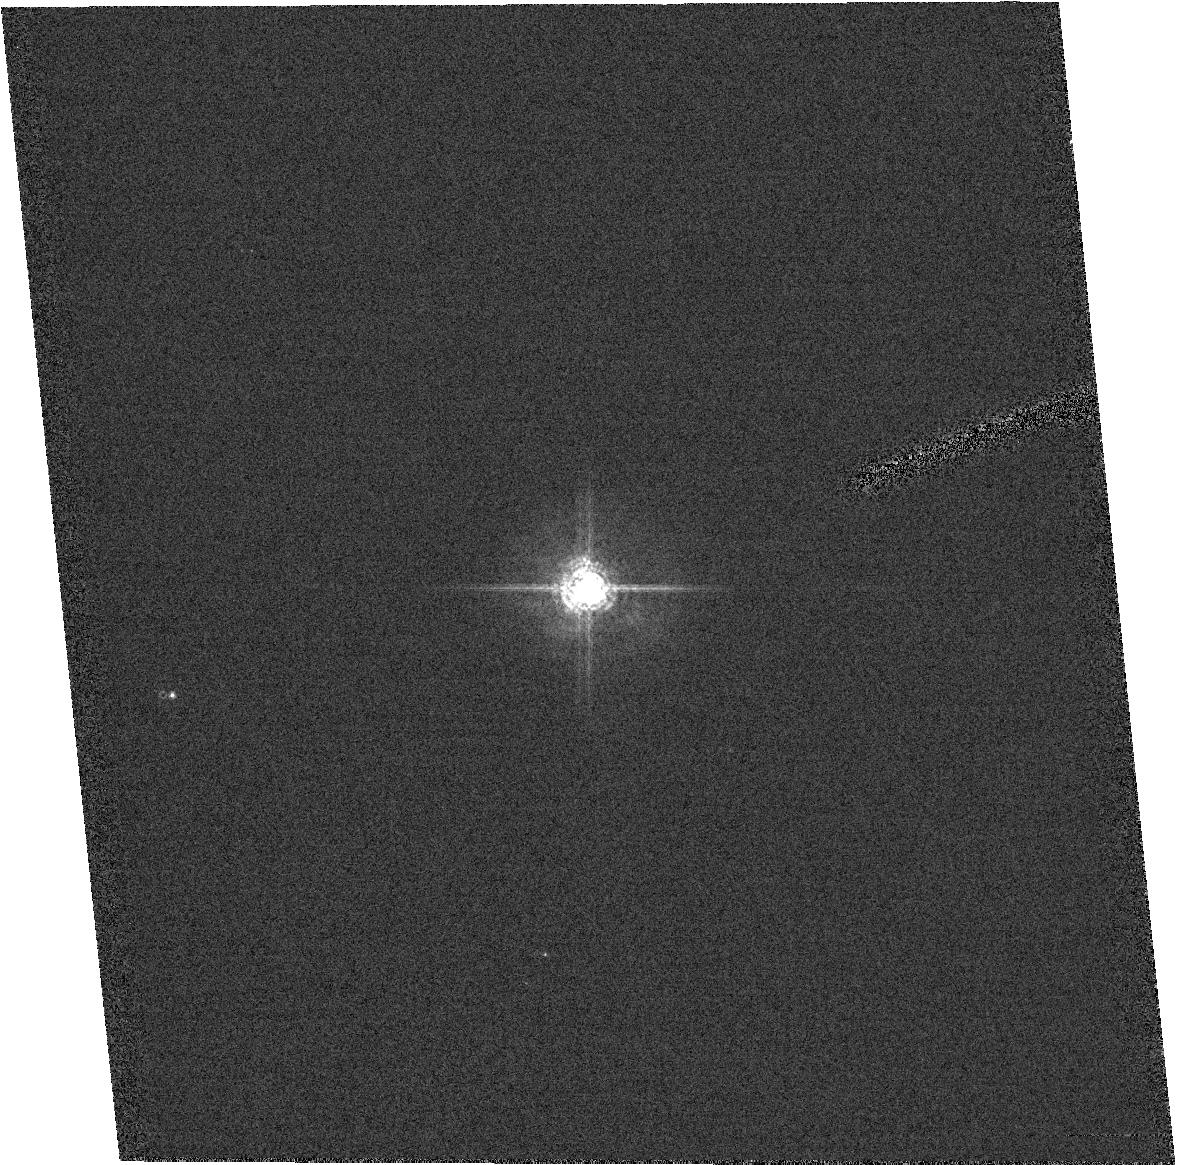
Target: field at RA 92.241°, Dec 24.396°. Instrument: ACS/HRC. Filter: F550M. Exposure: 1 min. Observation ID: hst_9663_10_acs_hrc_f550m_j8hr10

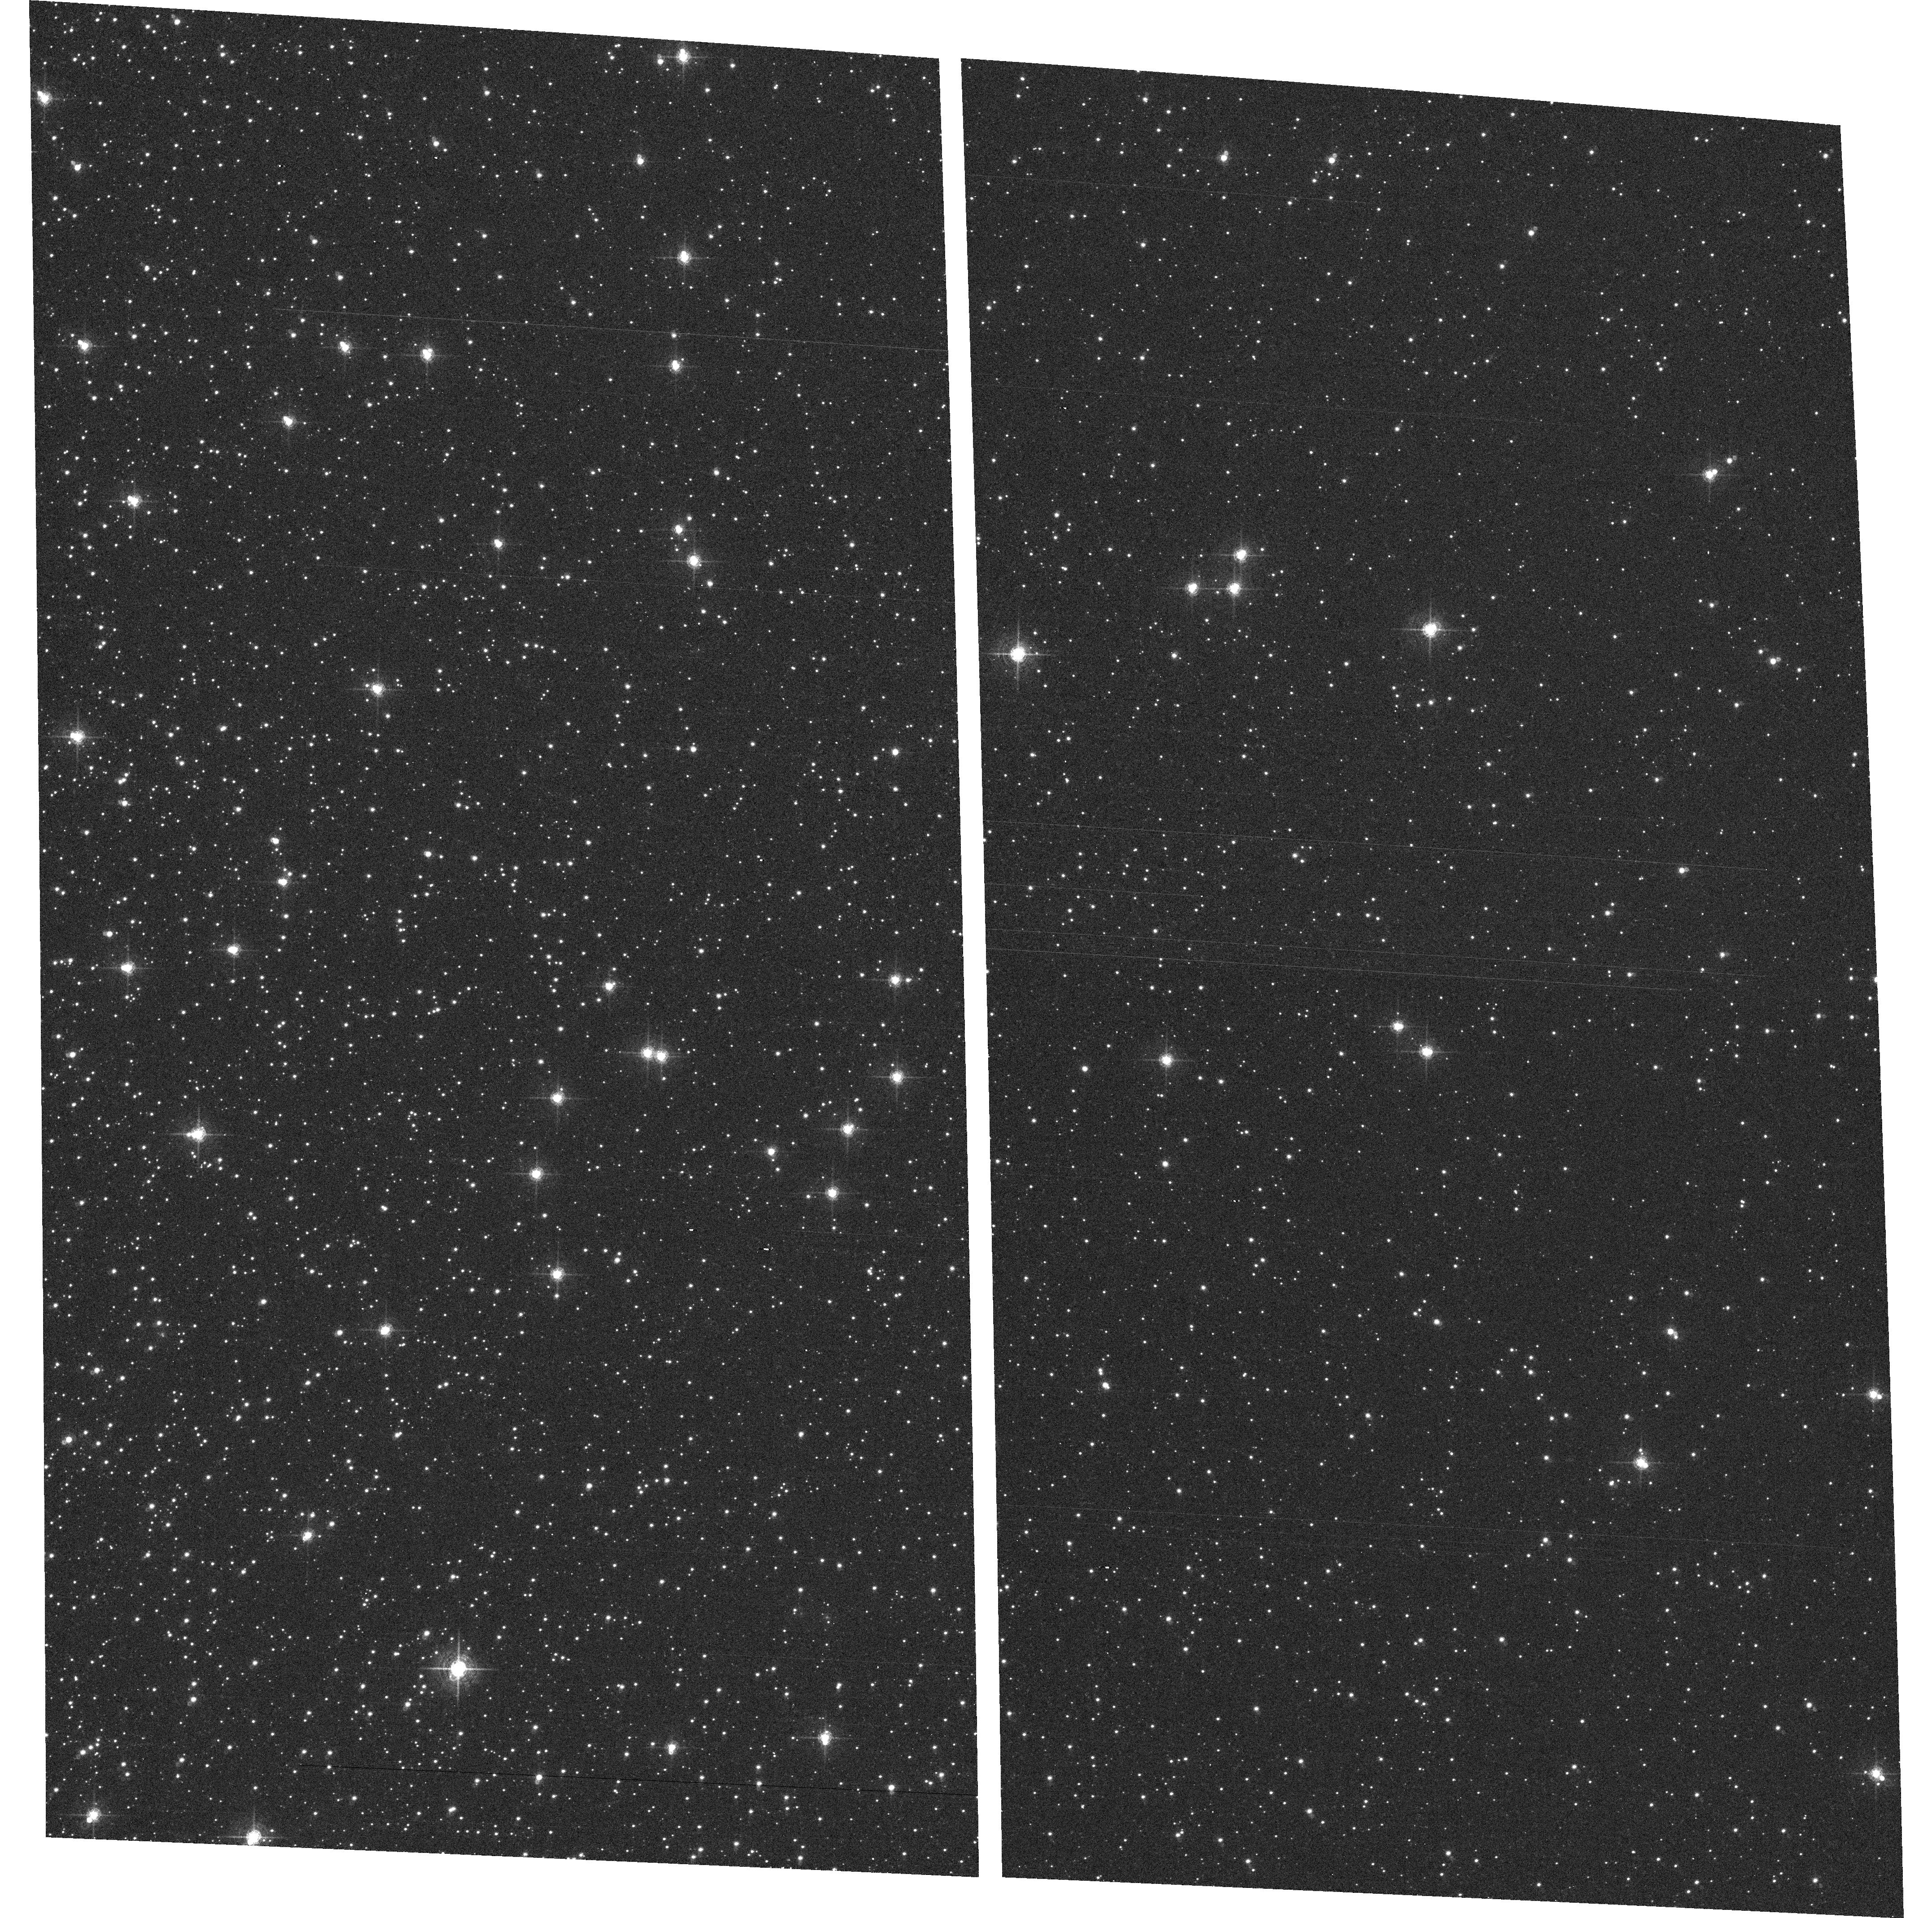
Target: NGC104. Instrument: ACS/WFC. Filter: F660N. Exposure: 11 min. Observation ID: hst_9663_01_acs_wfc_f660n_j8hr01

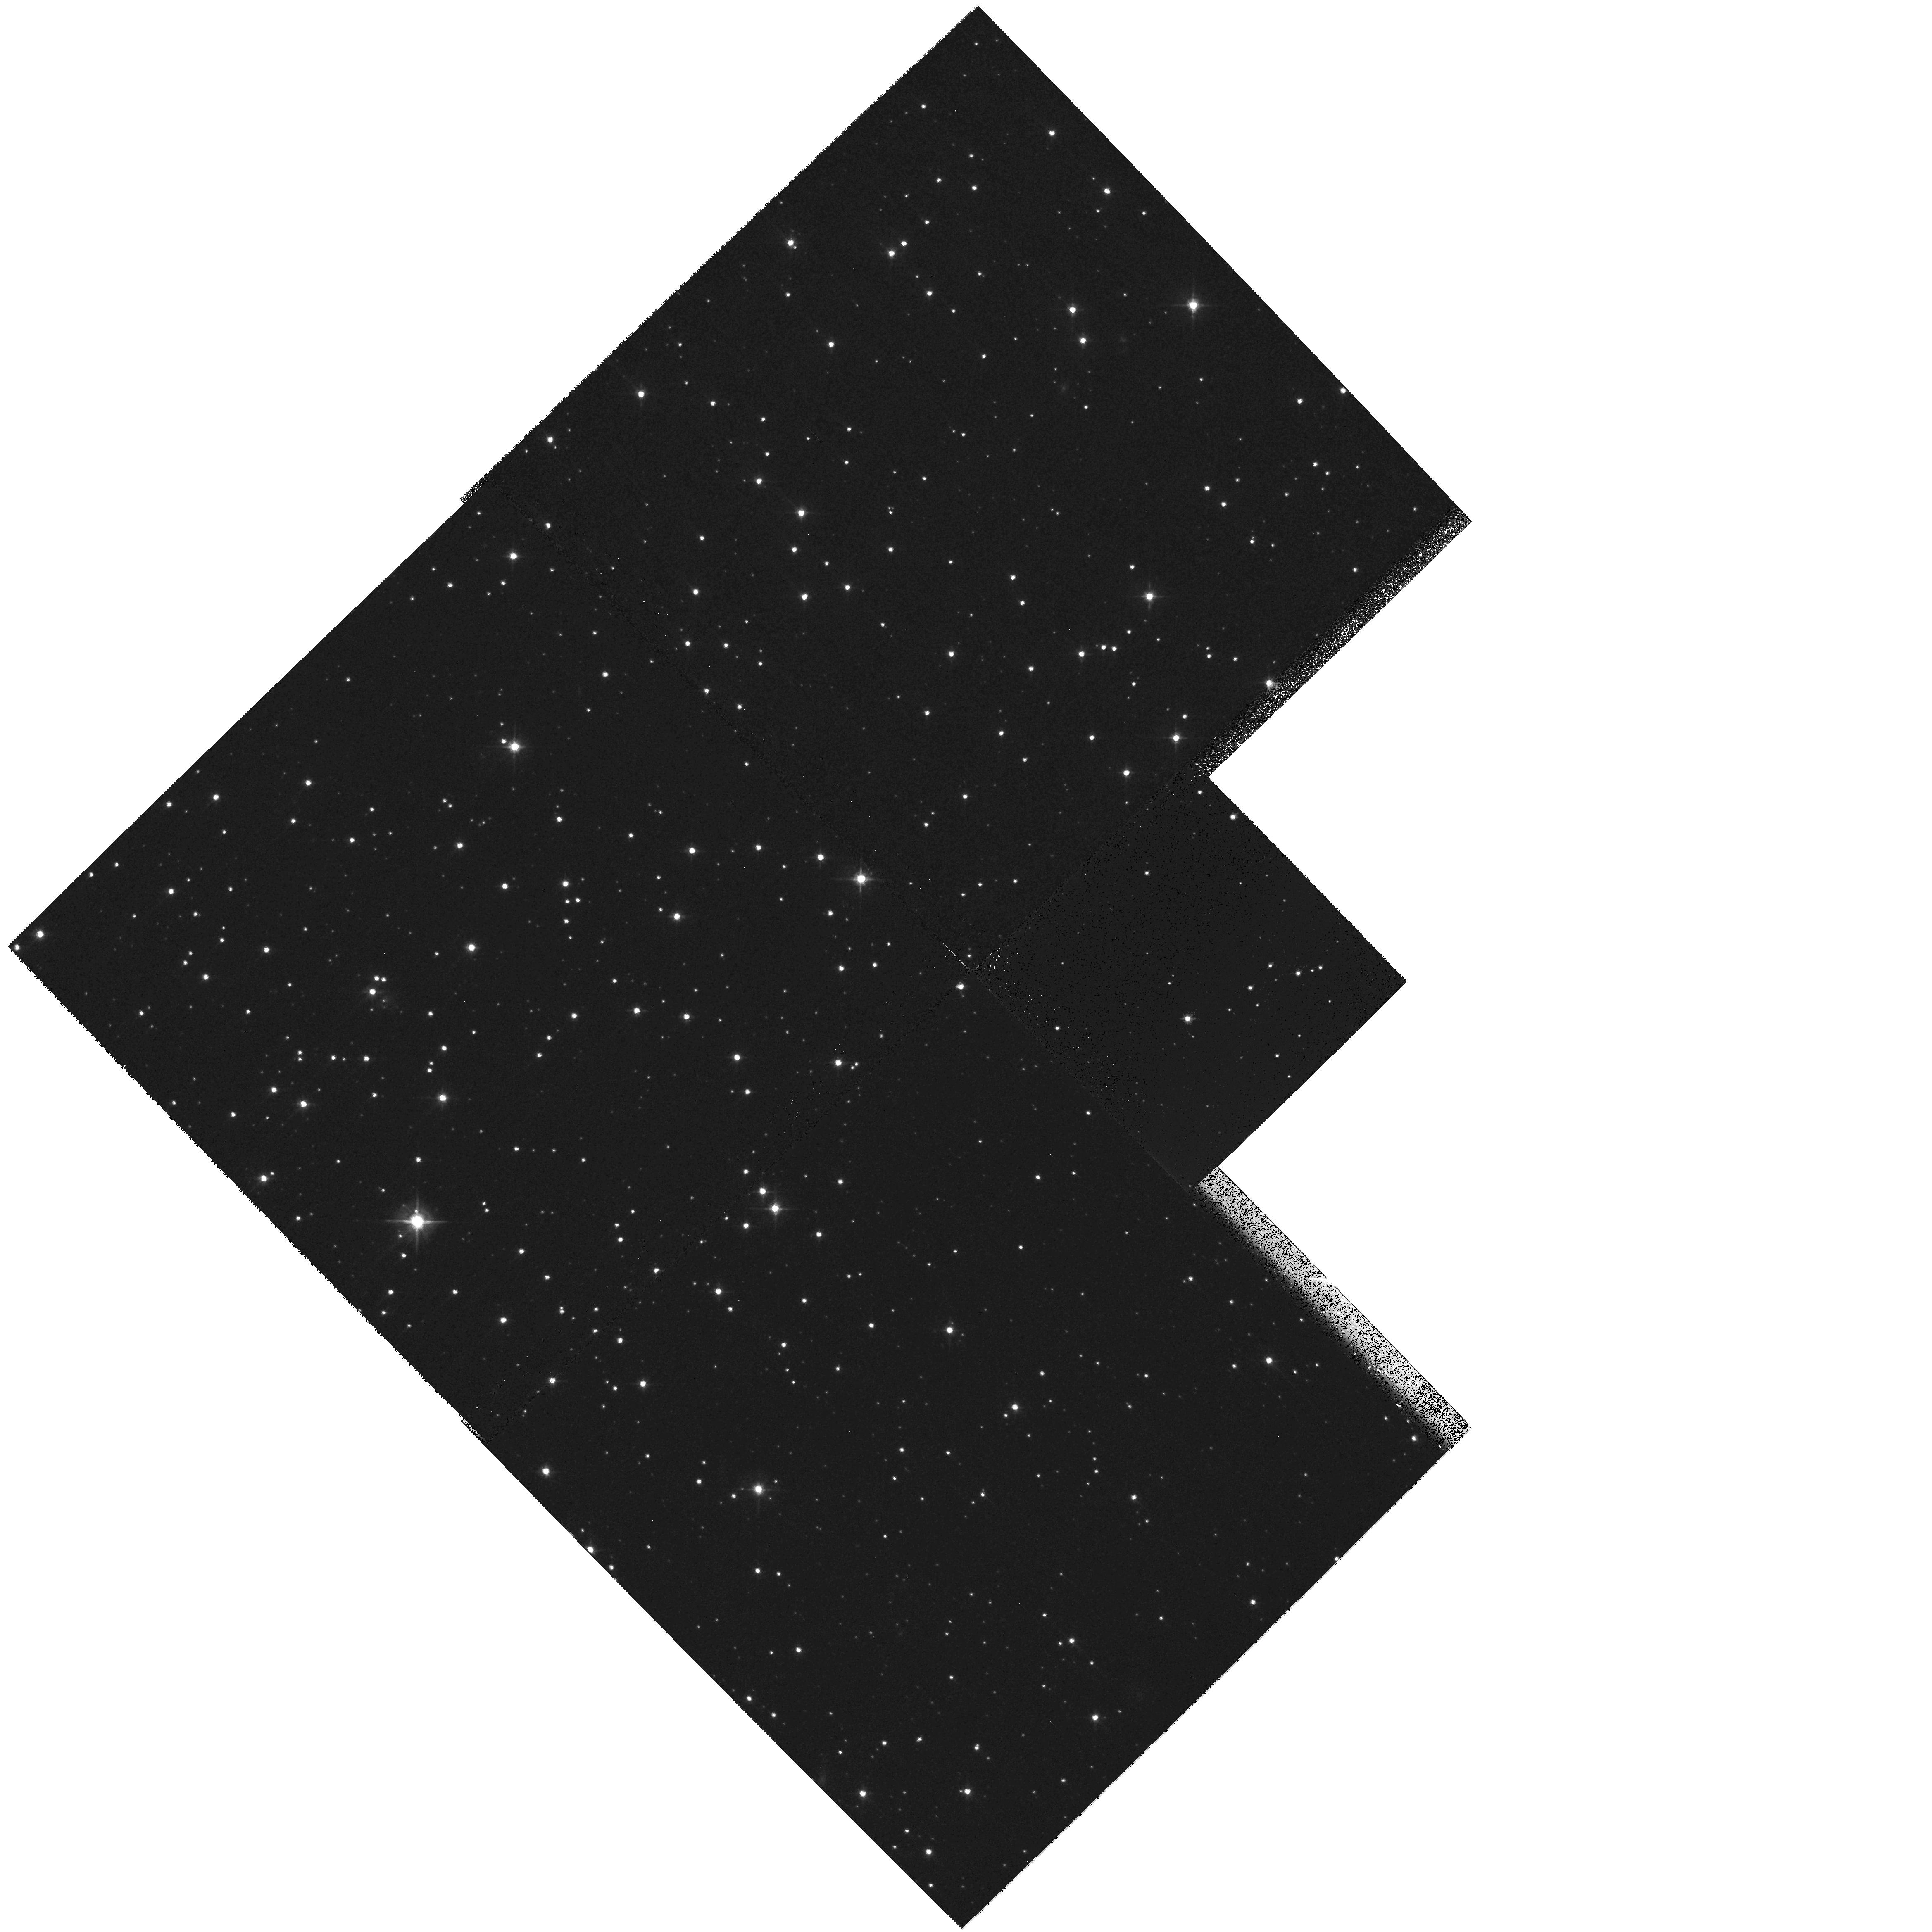
Target: field at RA 5.418°, Dec -71.996°. Instrument: WFPC2/PC. Filter: F555W. Exposure: 8 min. Observation ID: hst_9663_01_wfpc2_pc_f555w_u8hr01

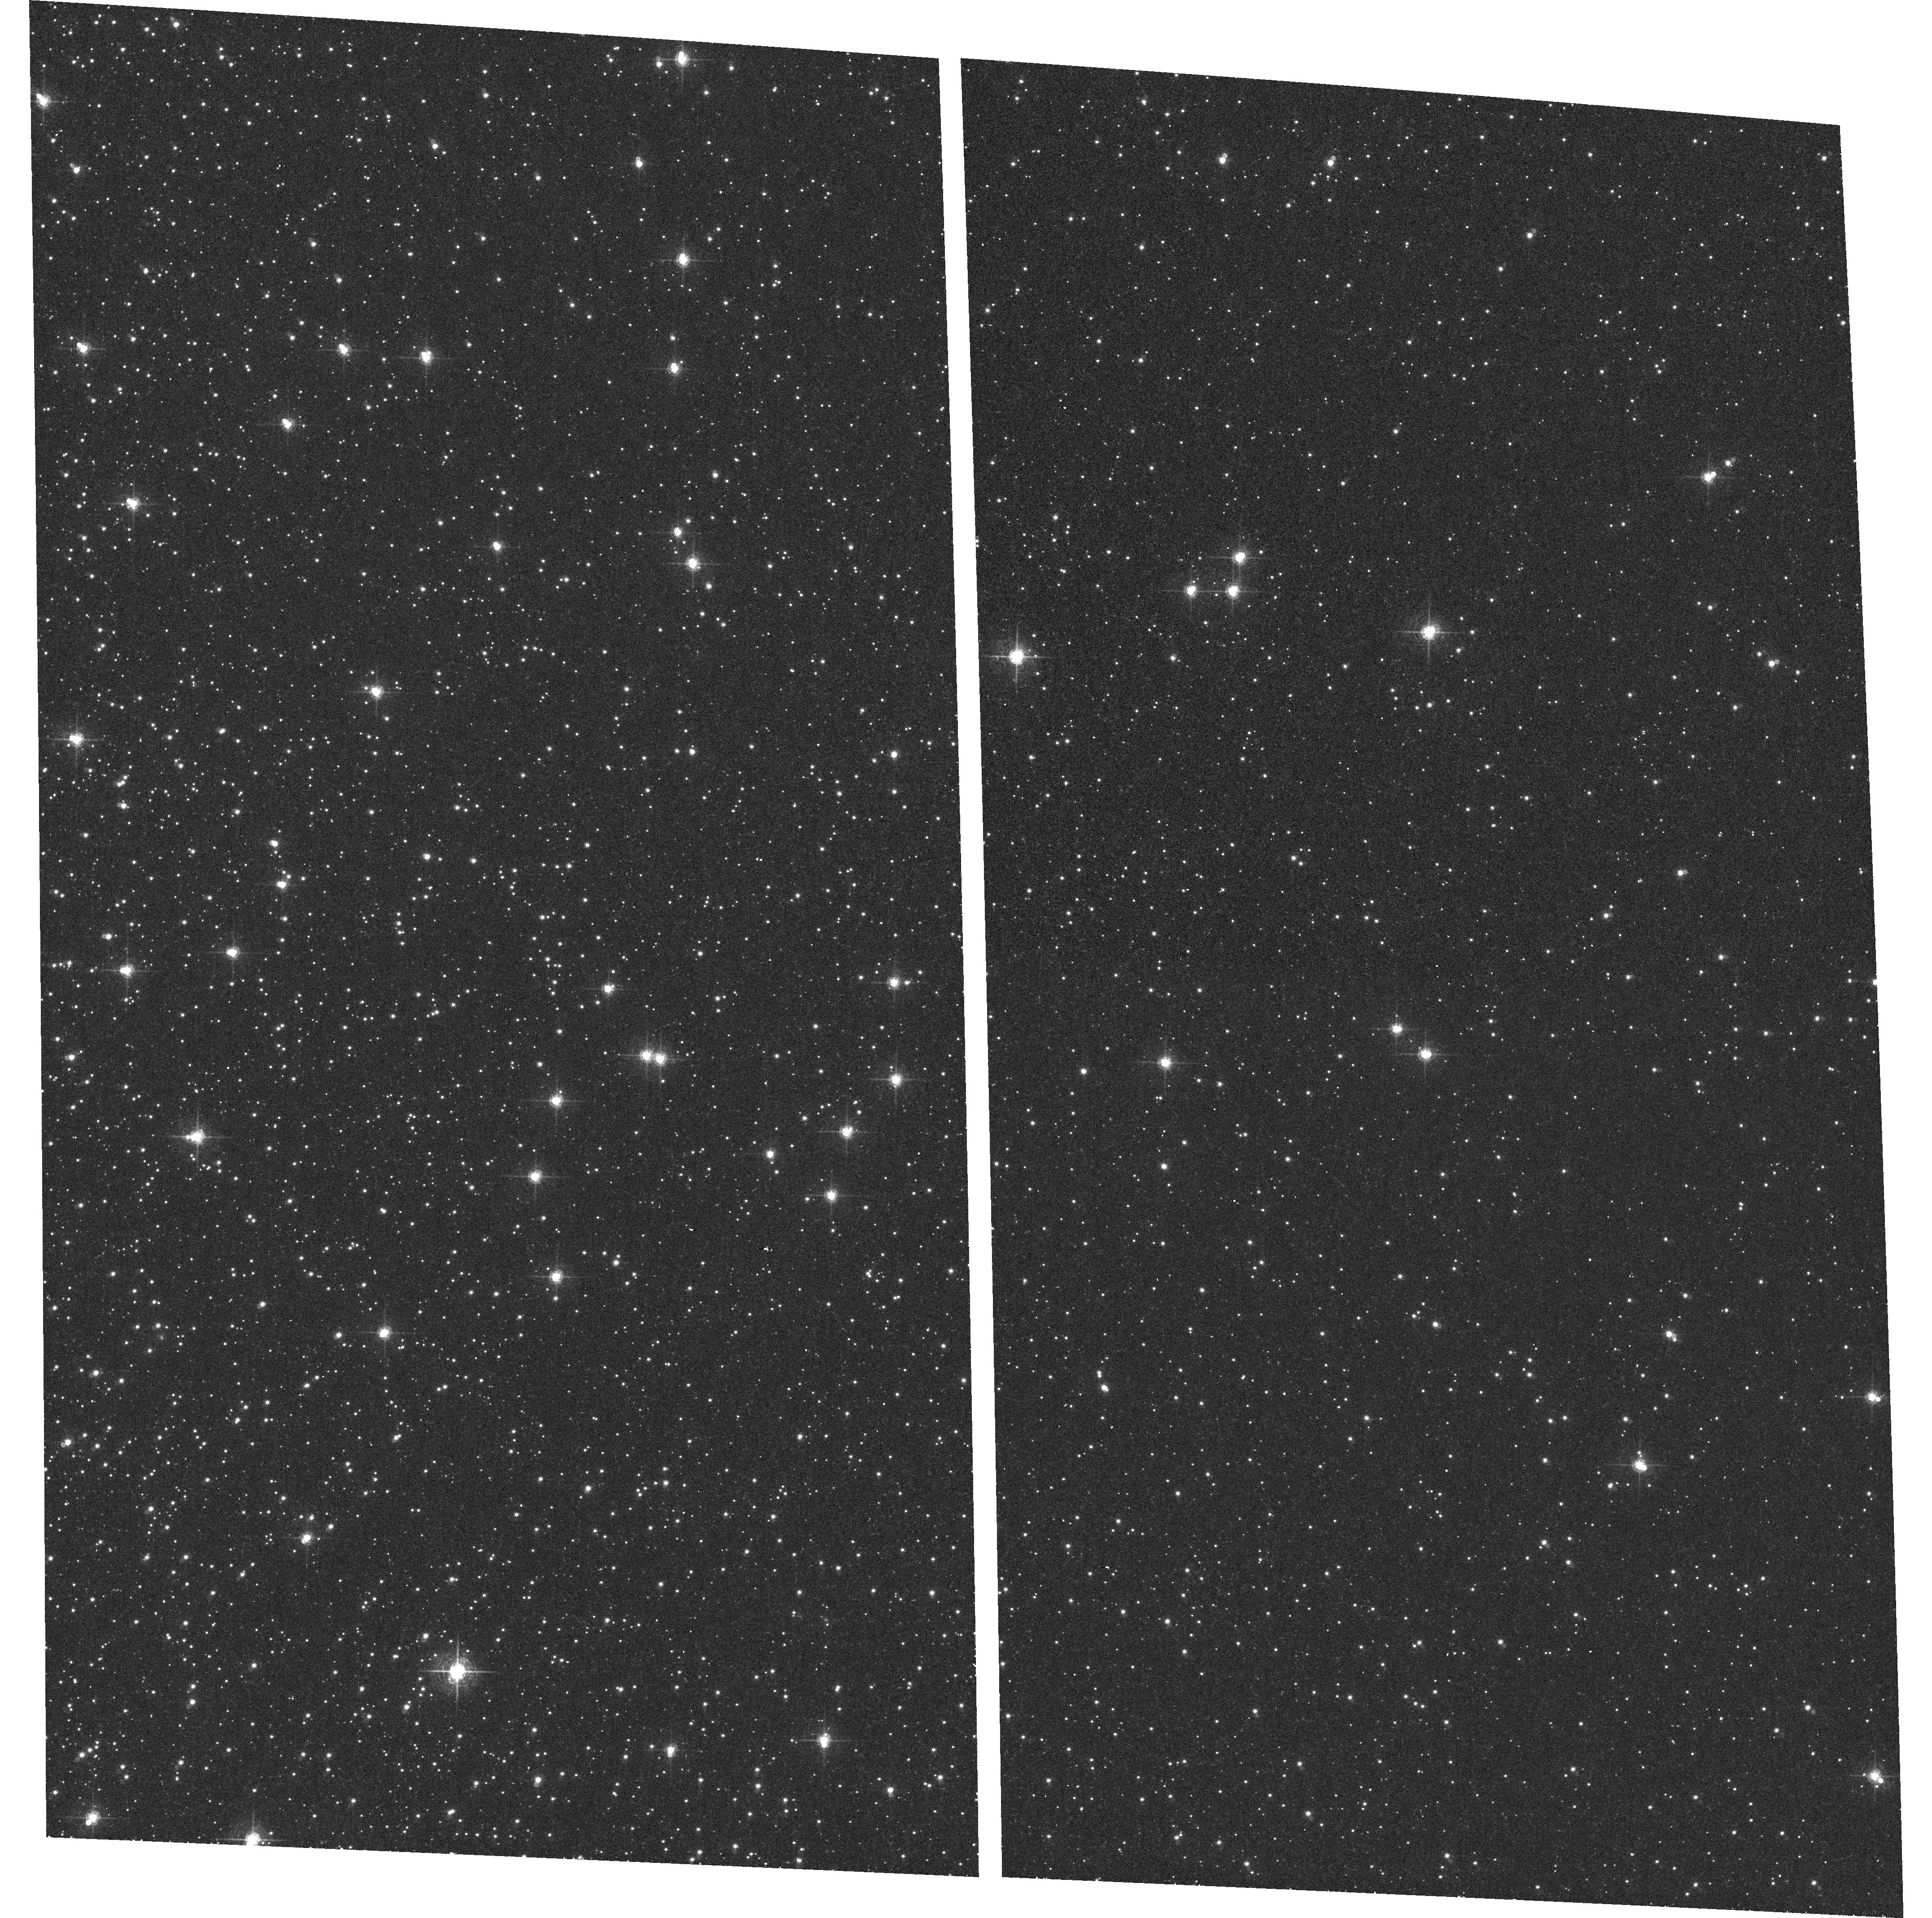
Target: NGC104. Instrument: ACS/WFC. Filter: F660N. Exposure: 11 min. Observation ID: hst_9663_12_acs_wfc_f660n_j8hr12

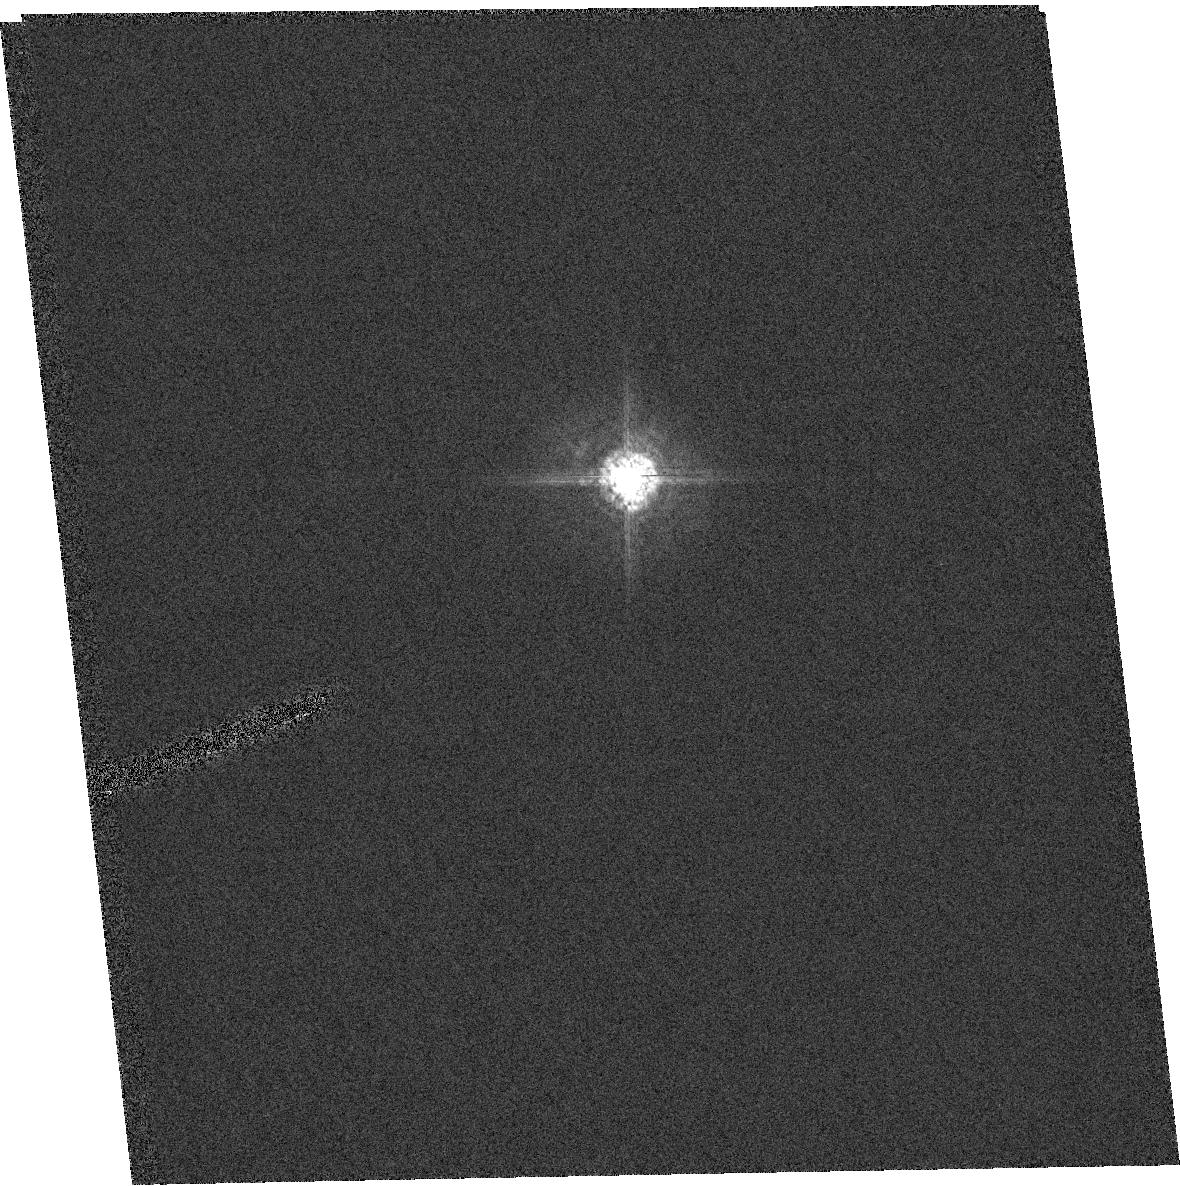
Target: field at RA 92.394°, Dec 24.339°. Instrument: ACS/HRC. Filter: F550M. Exposure: 1 min. Observation ID: hst_9663_14_acs_hrc_f550m_j8hr14

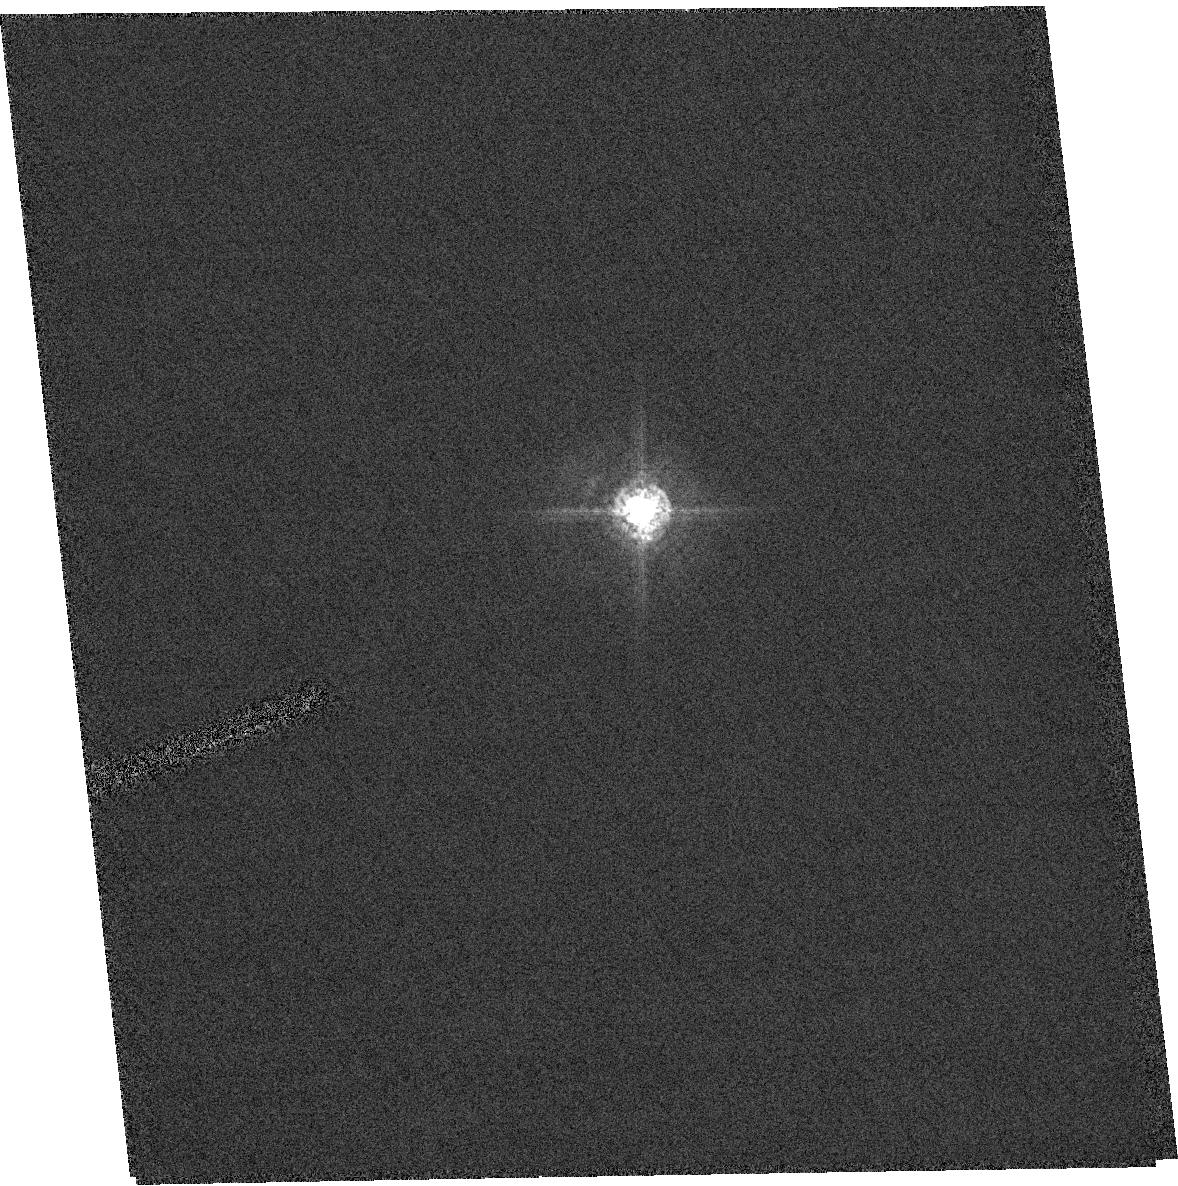
Target: field at RA 92.394°, Dec 24.339°. Instrument: ACS/HRC. Filter: F550M. Exposure: 1 min. Observation ID: hst_9663_03_acs_hrc_f550m_j8hr03

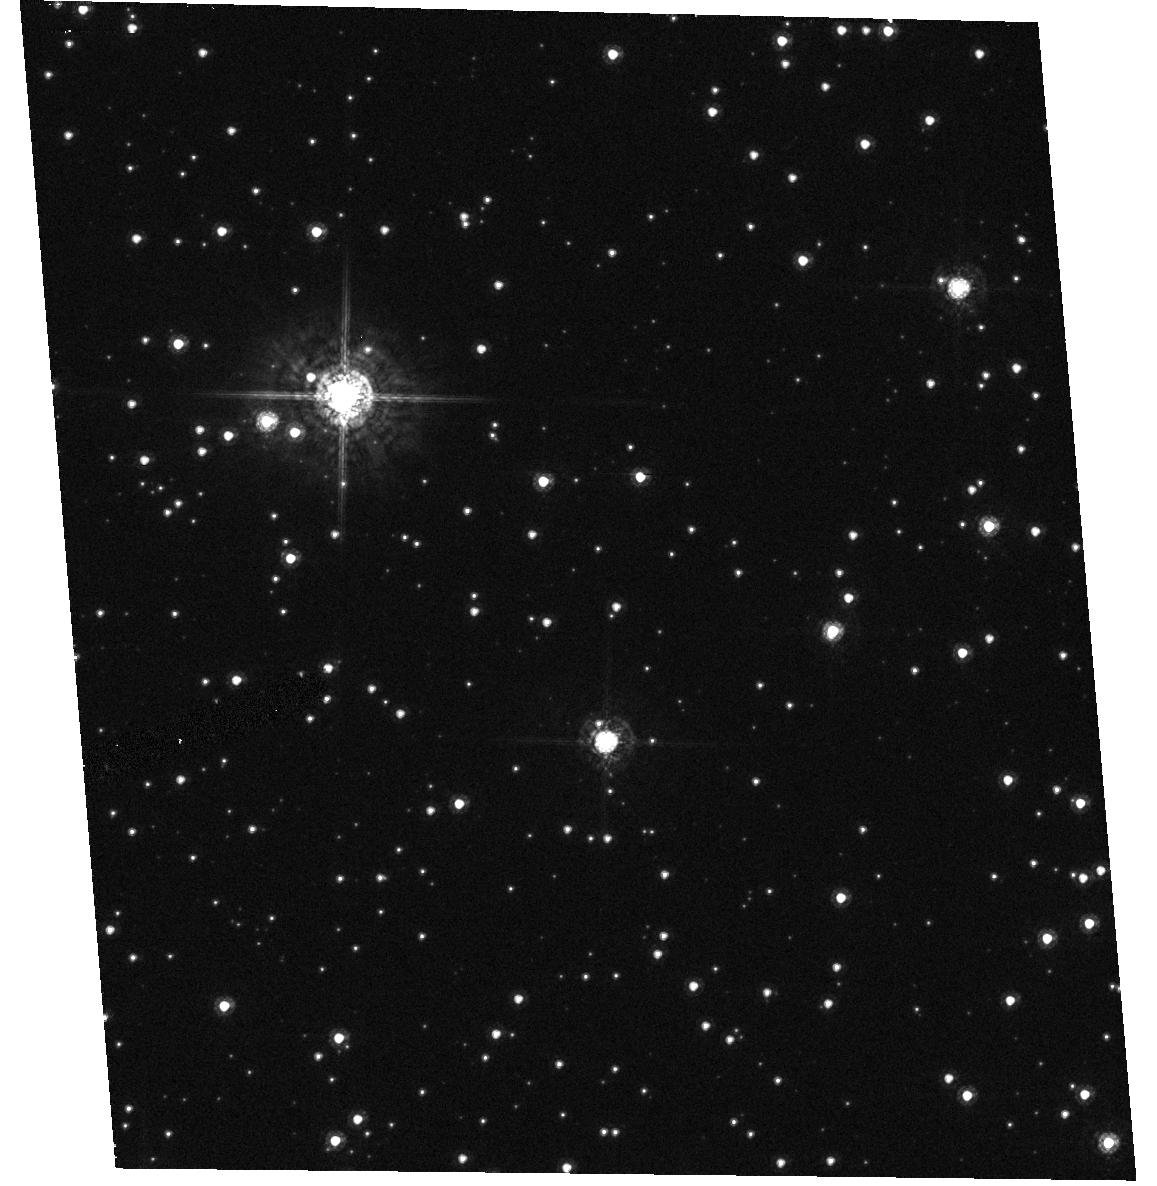
Target: NGC104. Instrument: ACS/HRC. Filter: F550M. Exposure: 9 min. Observation ID: hst_9663_01_acs_hrc_f550m_j8hr01

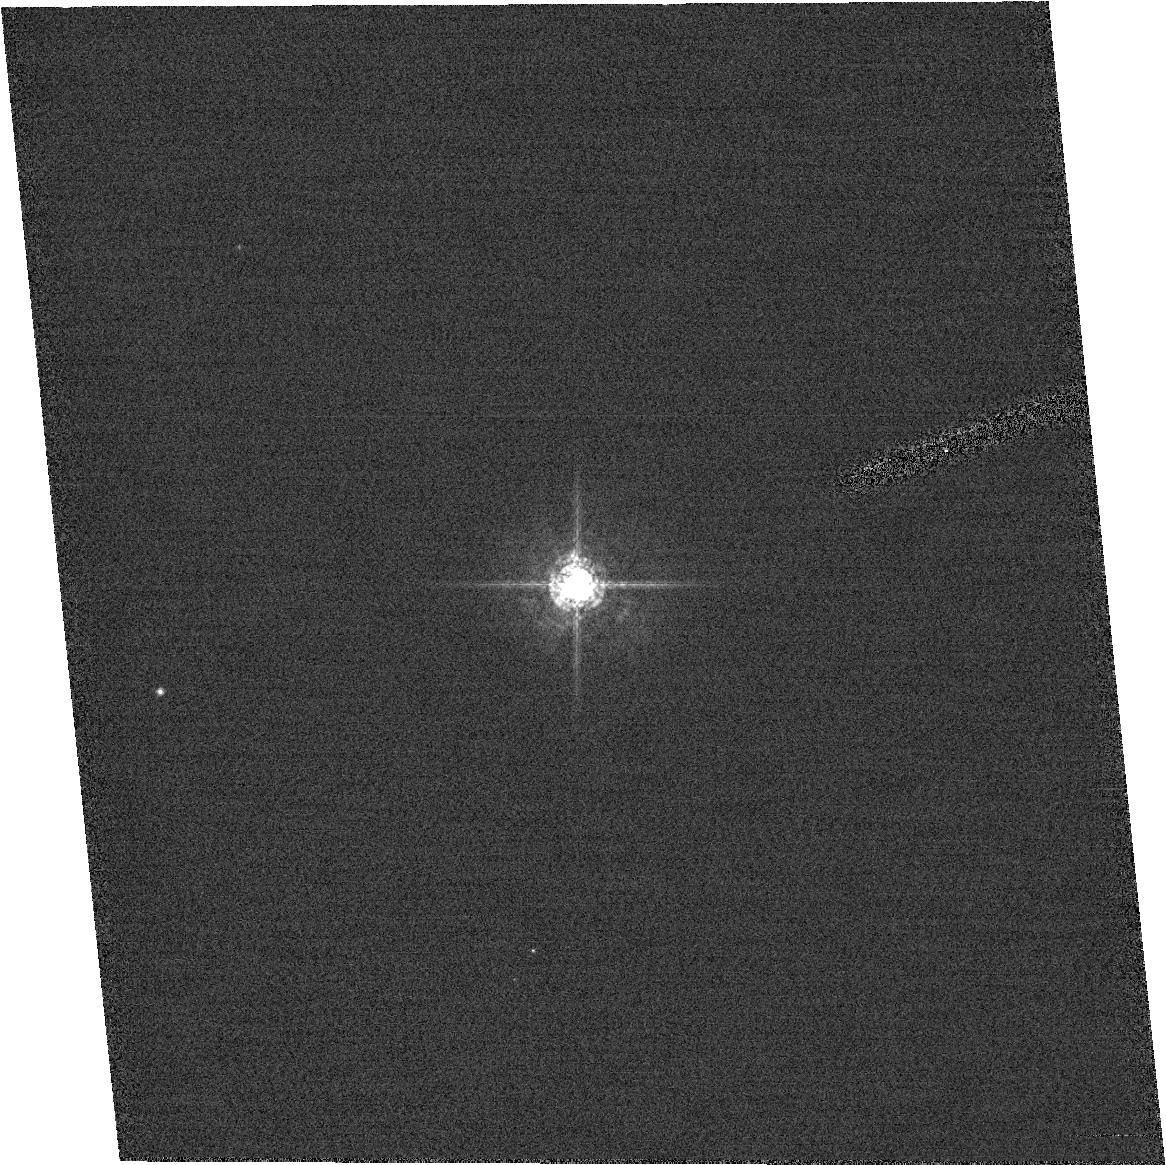
Target: field at RA 92.240°, Dec 24.396°. Instrument: ACS/HRC. Filter: F550M. Exposure: 1 min. Observation ID: hst_9663_08_acs_hrc_f550m_j8hr08

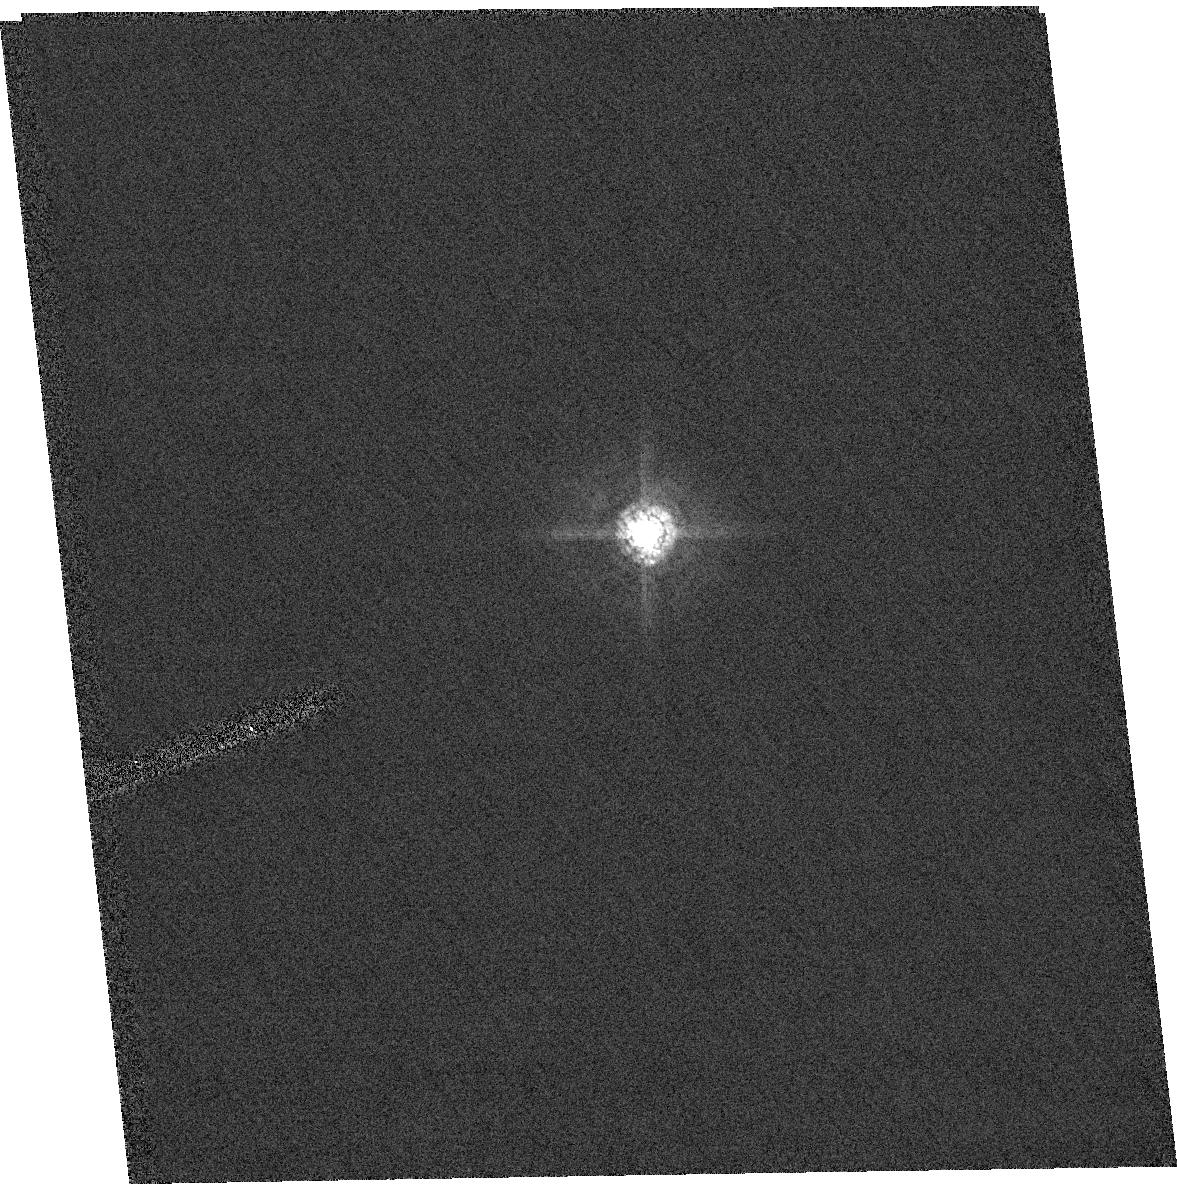
Target: field at RA 92.394°, Dec 24.339°. Instrument: ACS/HRC. Filter: F550M. Exposure: 1 min. Observation ID: hst_9663_04_acs_hrc_f550m_j8hr04

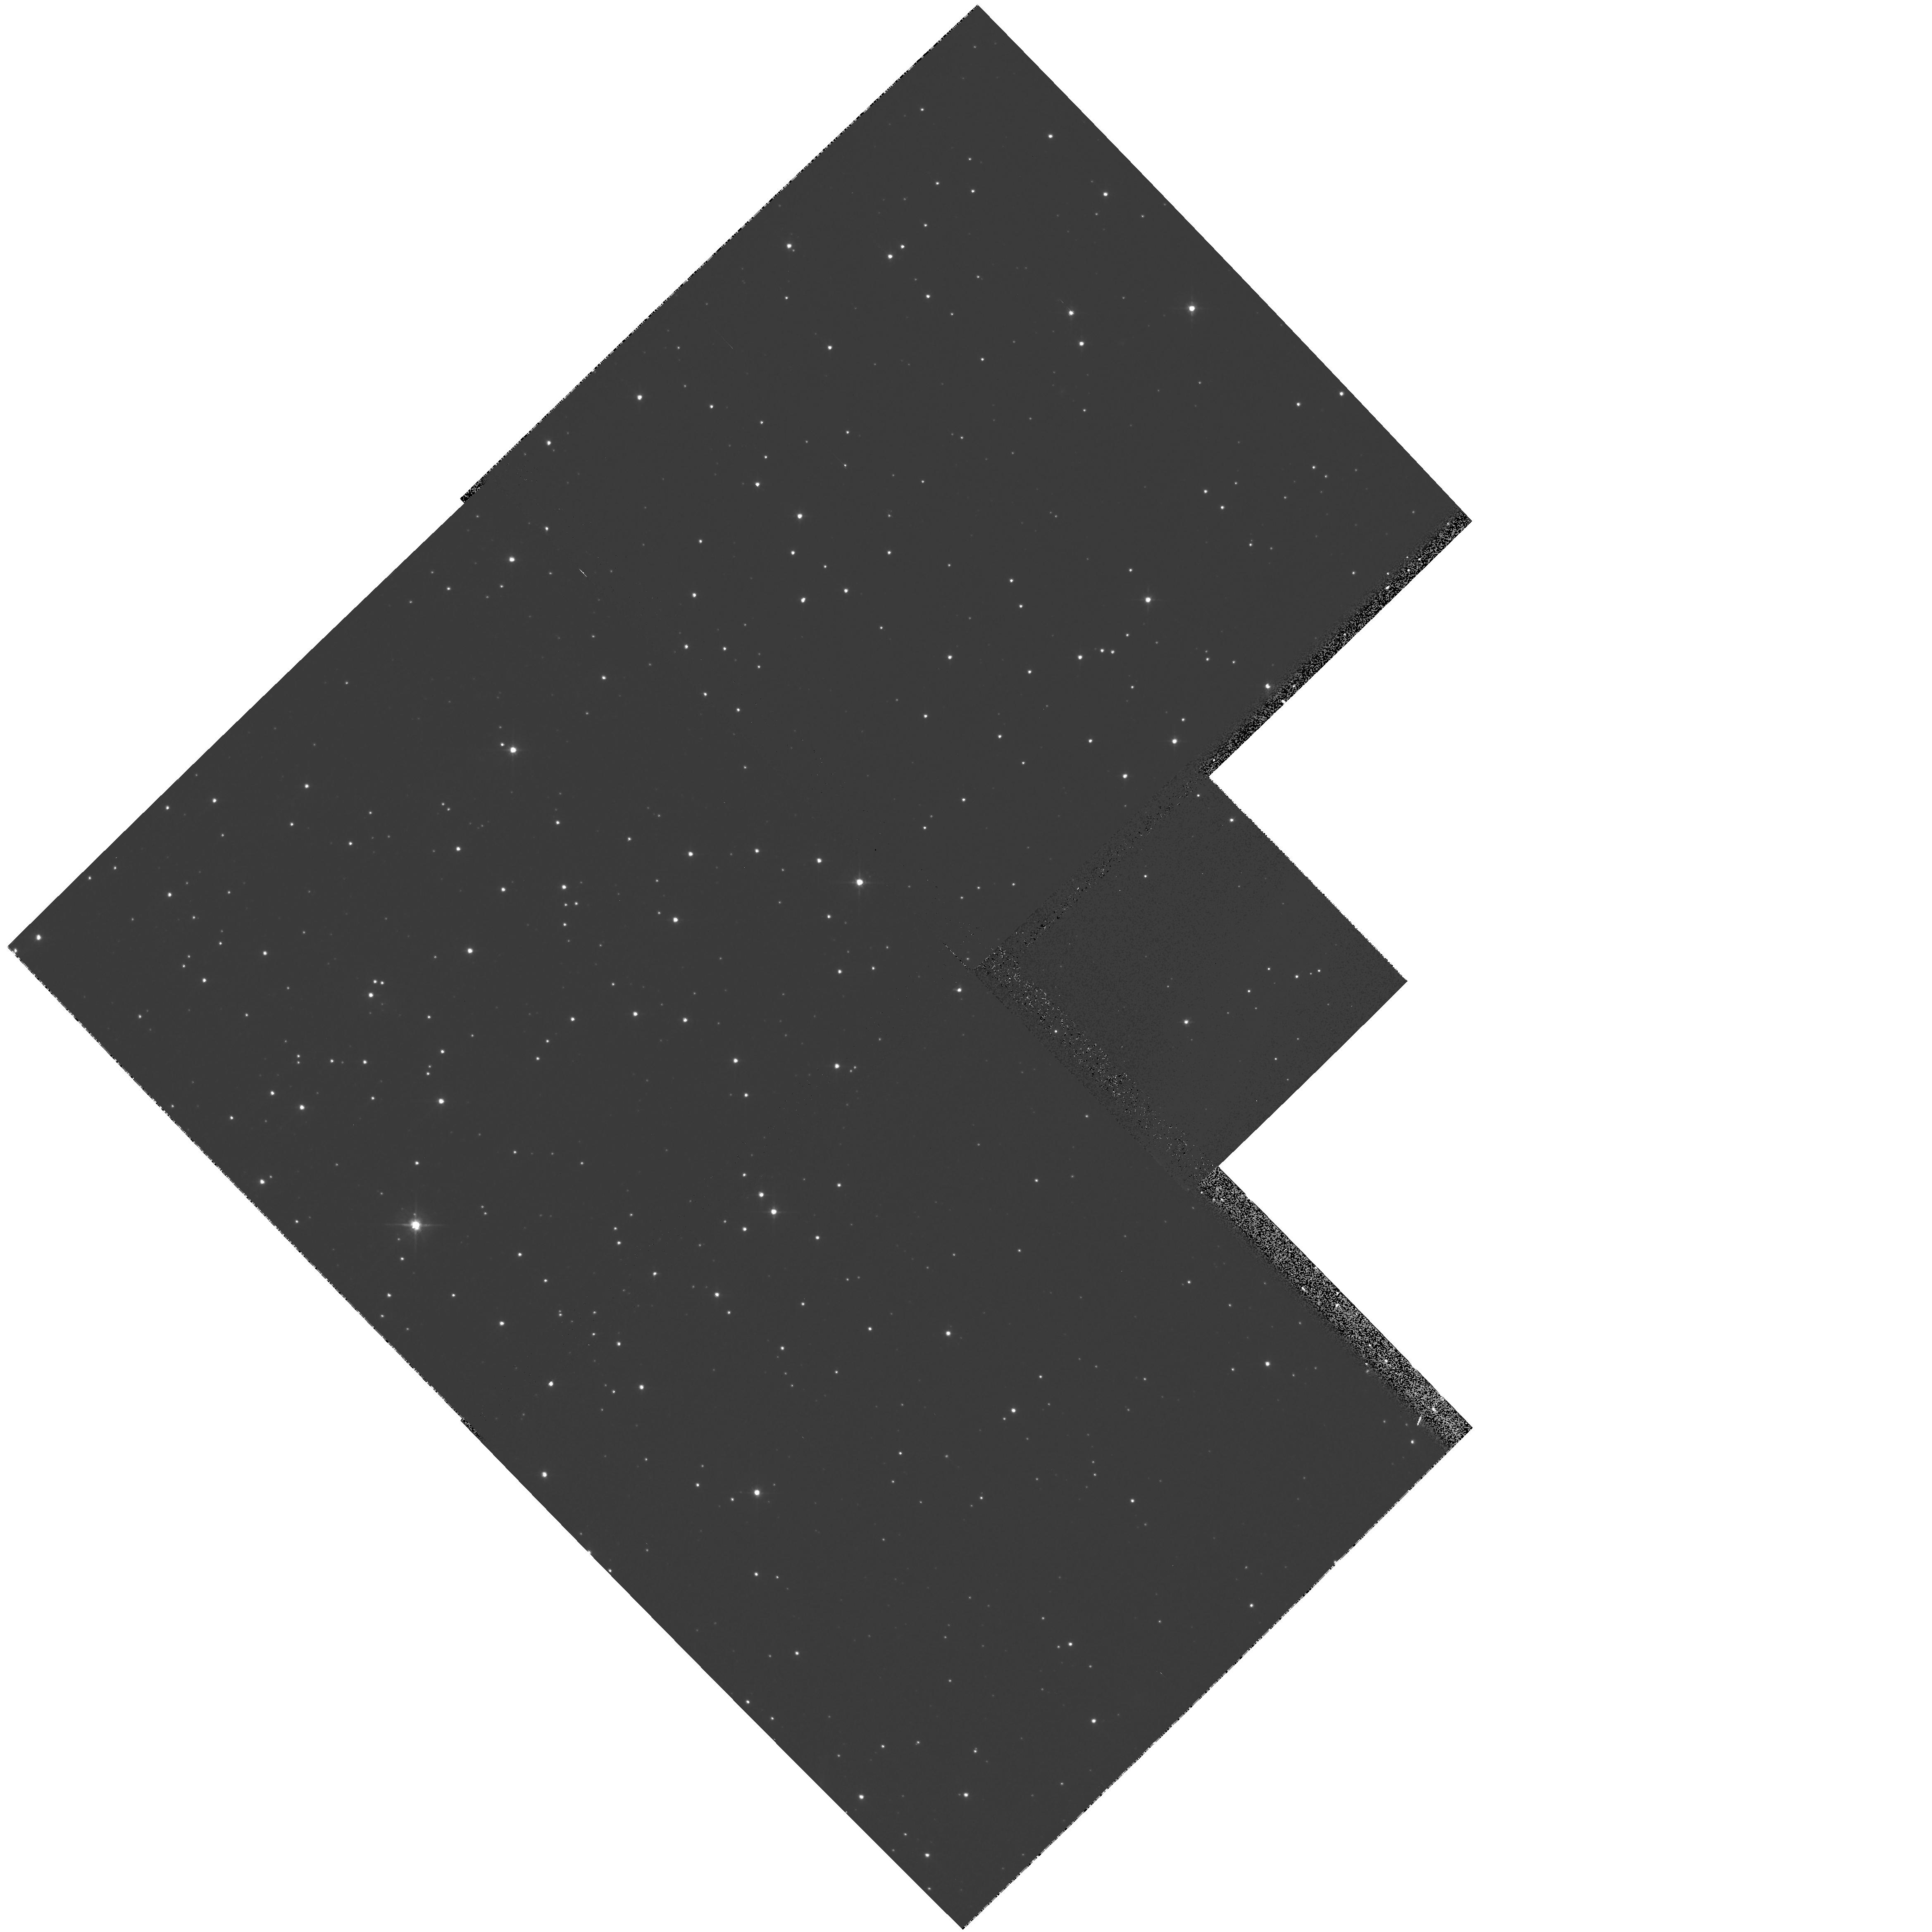
Target: field at RA 5.418°, Dec -71.996°. Instrument: WFPC2/PC. Filter: F555W. Exposure: 8 min. Observation ID: hst_9663_12_wfpc2_pc_f555w_u8hr12

Focus Monitoring (PI: Gilliland, Ronald L)

The HST focus is monitored using WFPC2/PC1. In principle ACS/HRC should provide superior capability for monitoring the HST focus. Since most of the HST science will shift to ACS in Cycle 11 trending observations are continued with this program to establish the focus of WFPC2/PC1 (and hence HST) and ACS/HRC (and WFC to a lessor degree) using exposures over full orbits that are taken in parallel. With parallel exposures breathing cancels out for the relative camera offset.